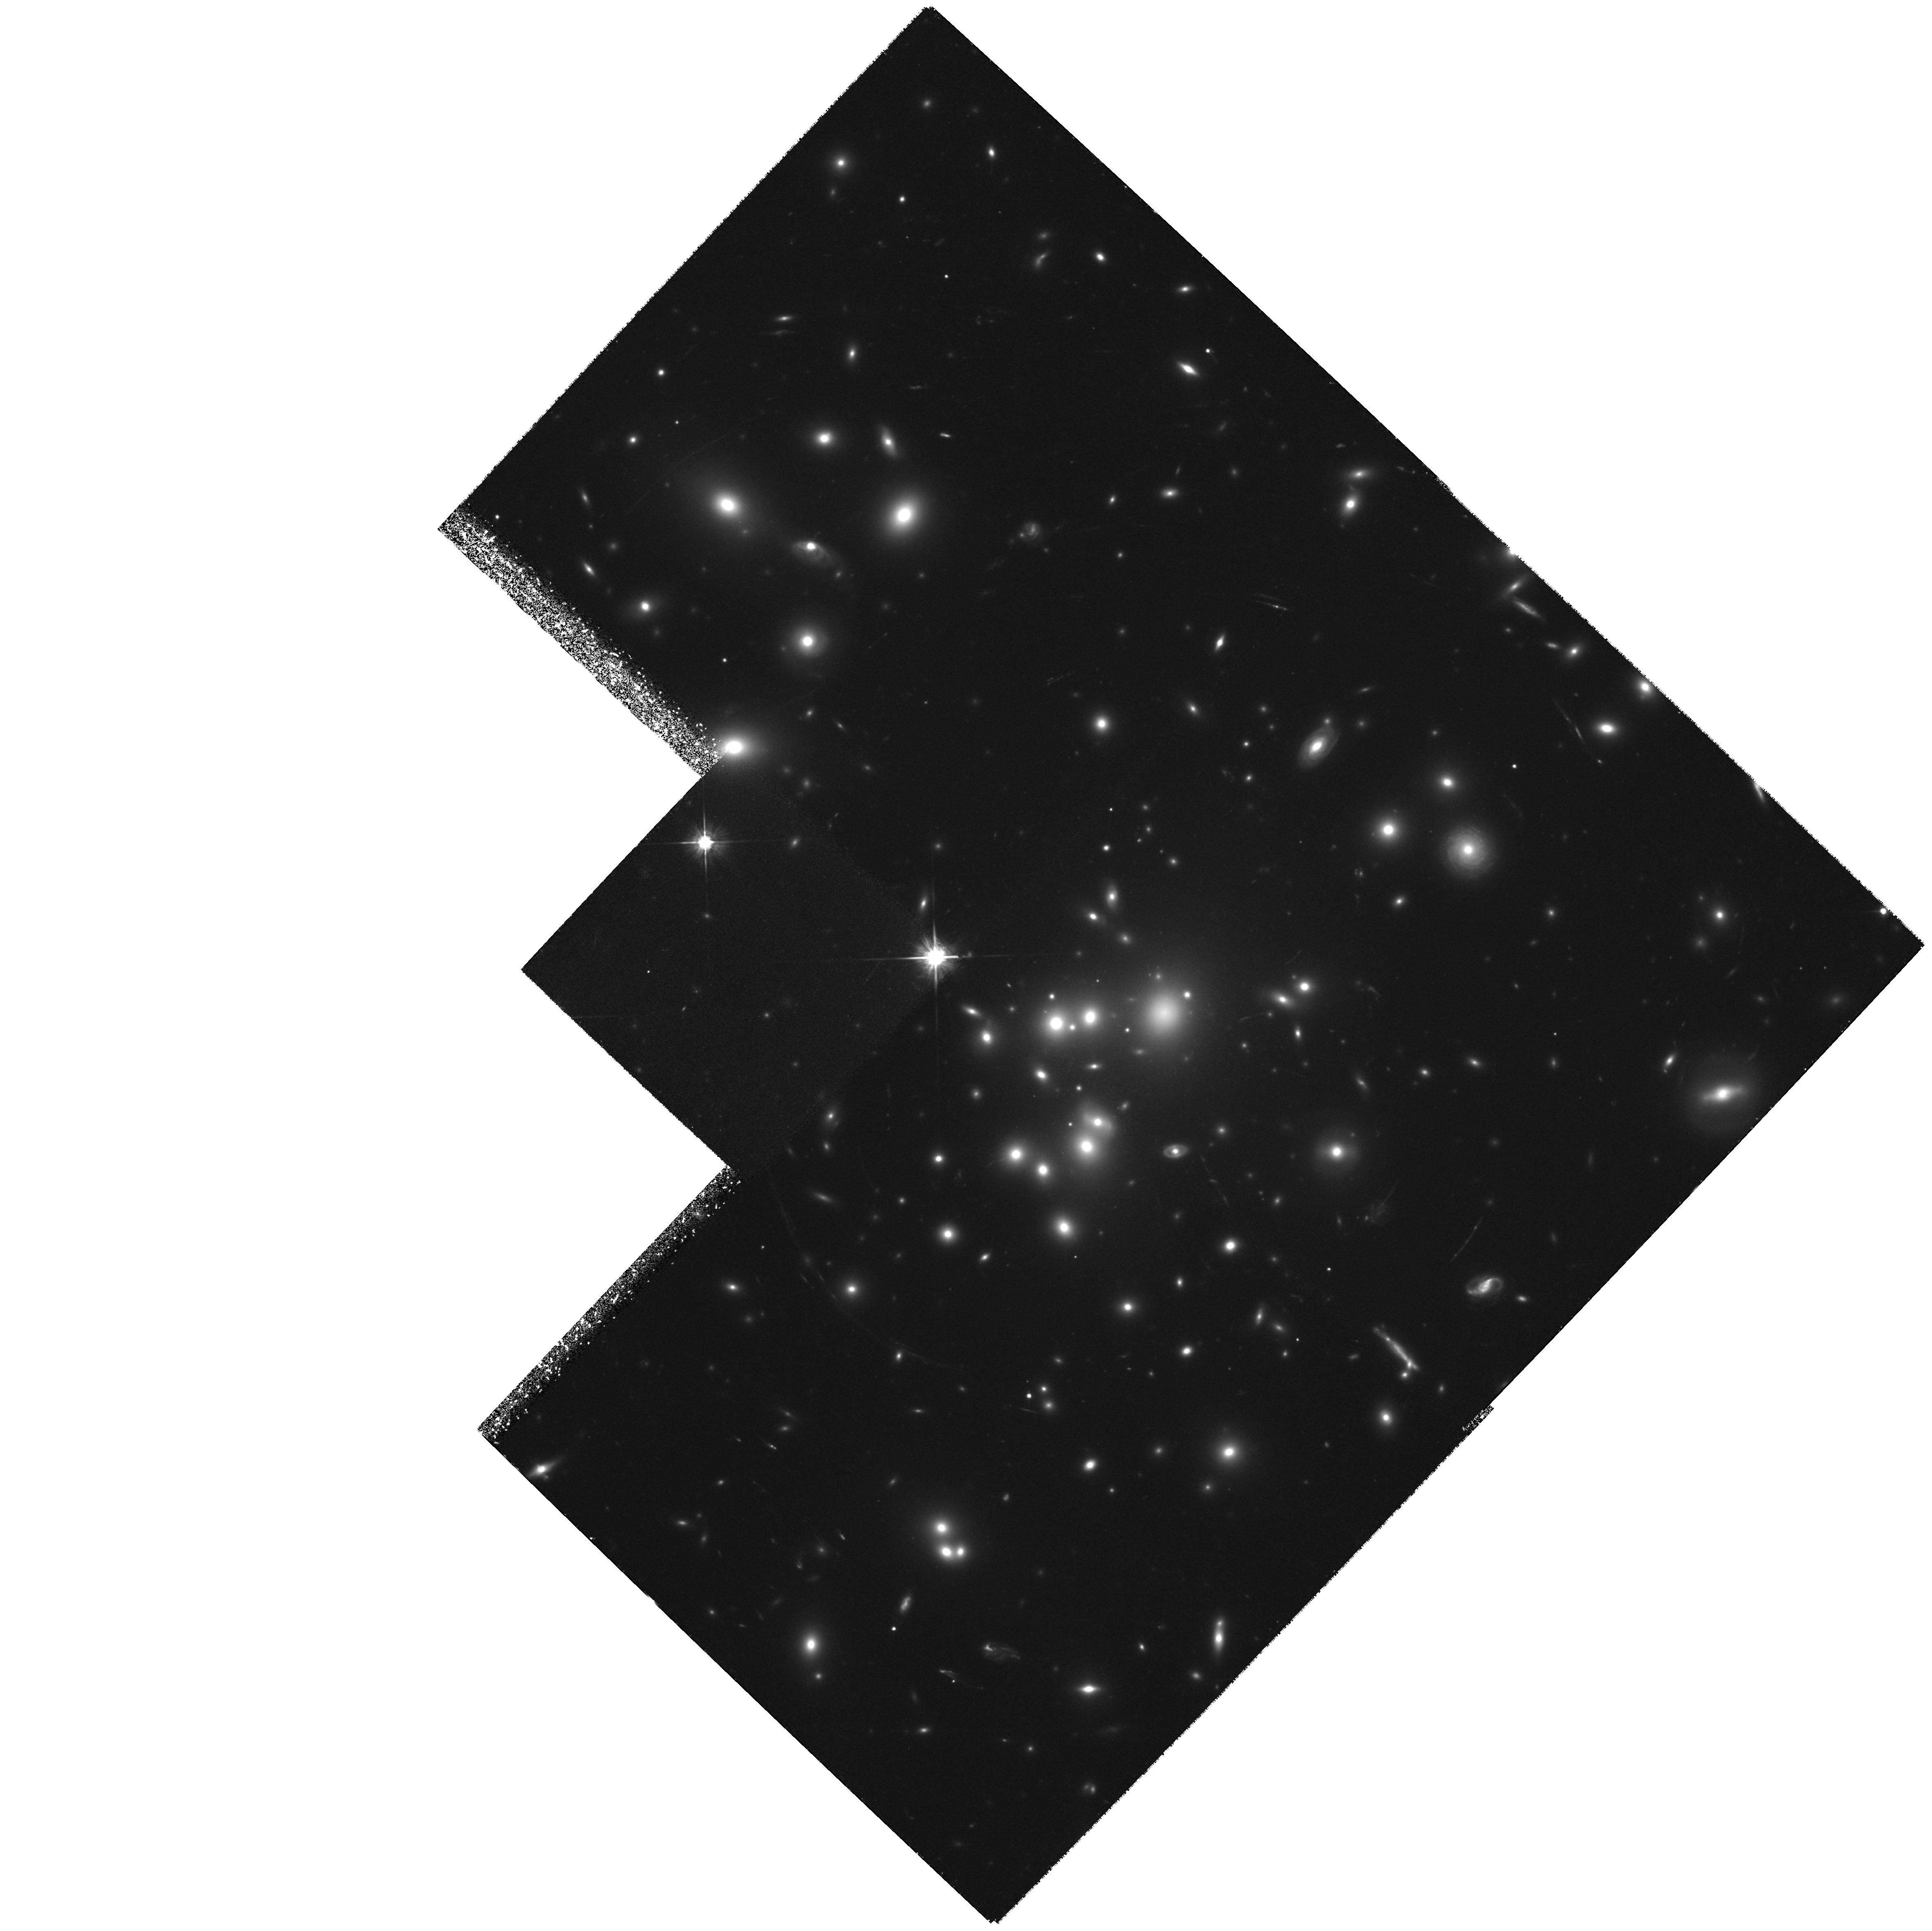
Target: ABELL1689
Instrument: WFPC2/PC
Filter: F555W
Exposure: 5.1 h
Observation ID: hst_6004_01_wfpc2_pc_f555w_u2w801

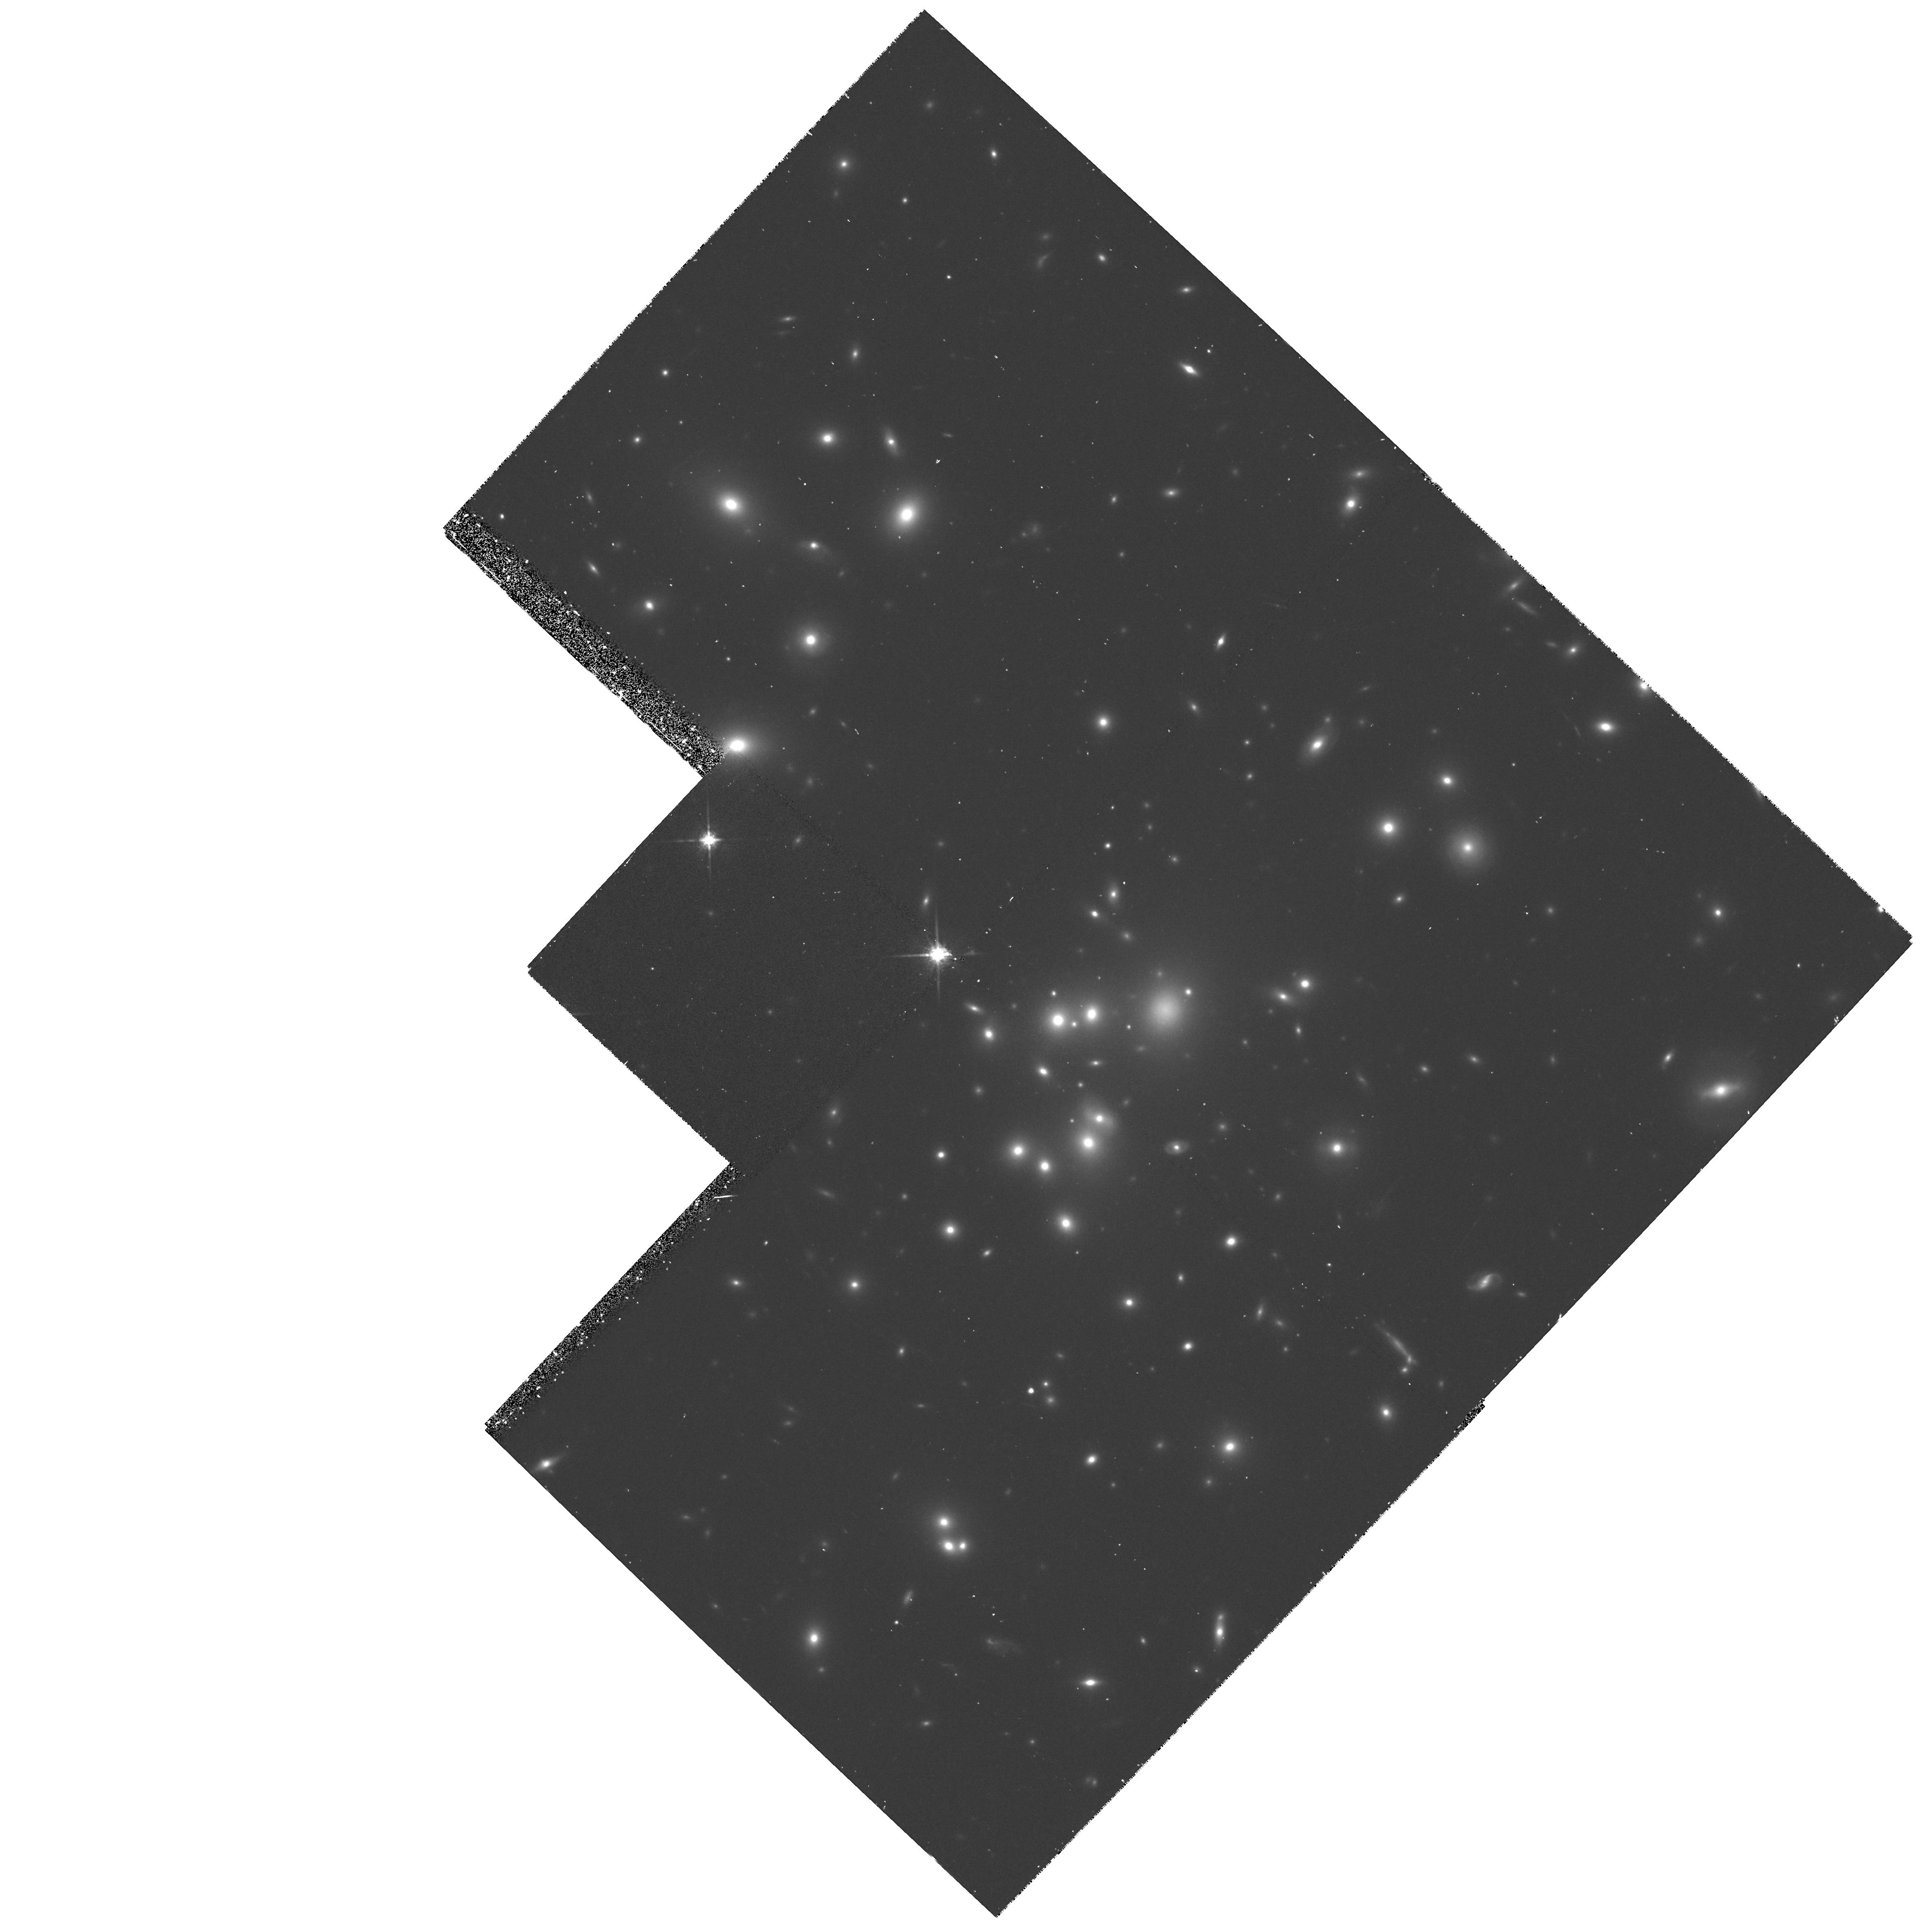
Target: ABELL1689
Instrument: WFPC2/PC
Filter: F814W
Exposure: 33 min
Observation ID: hst_6004_03_wfpc2_pc_f814w_u2w803

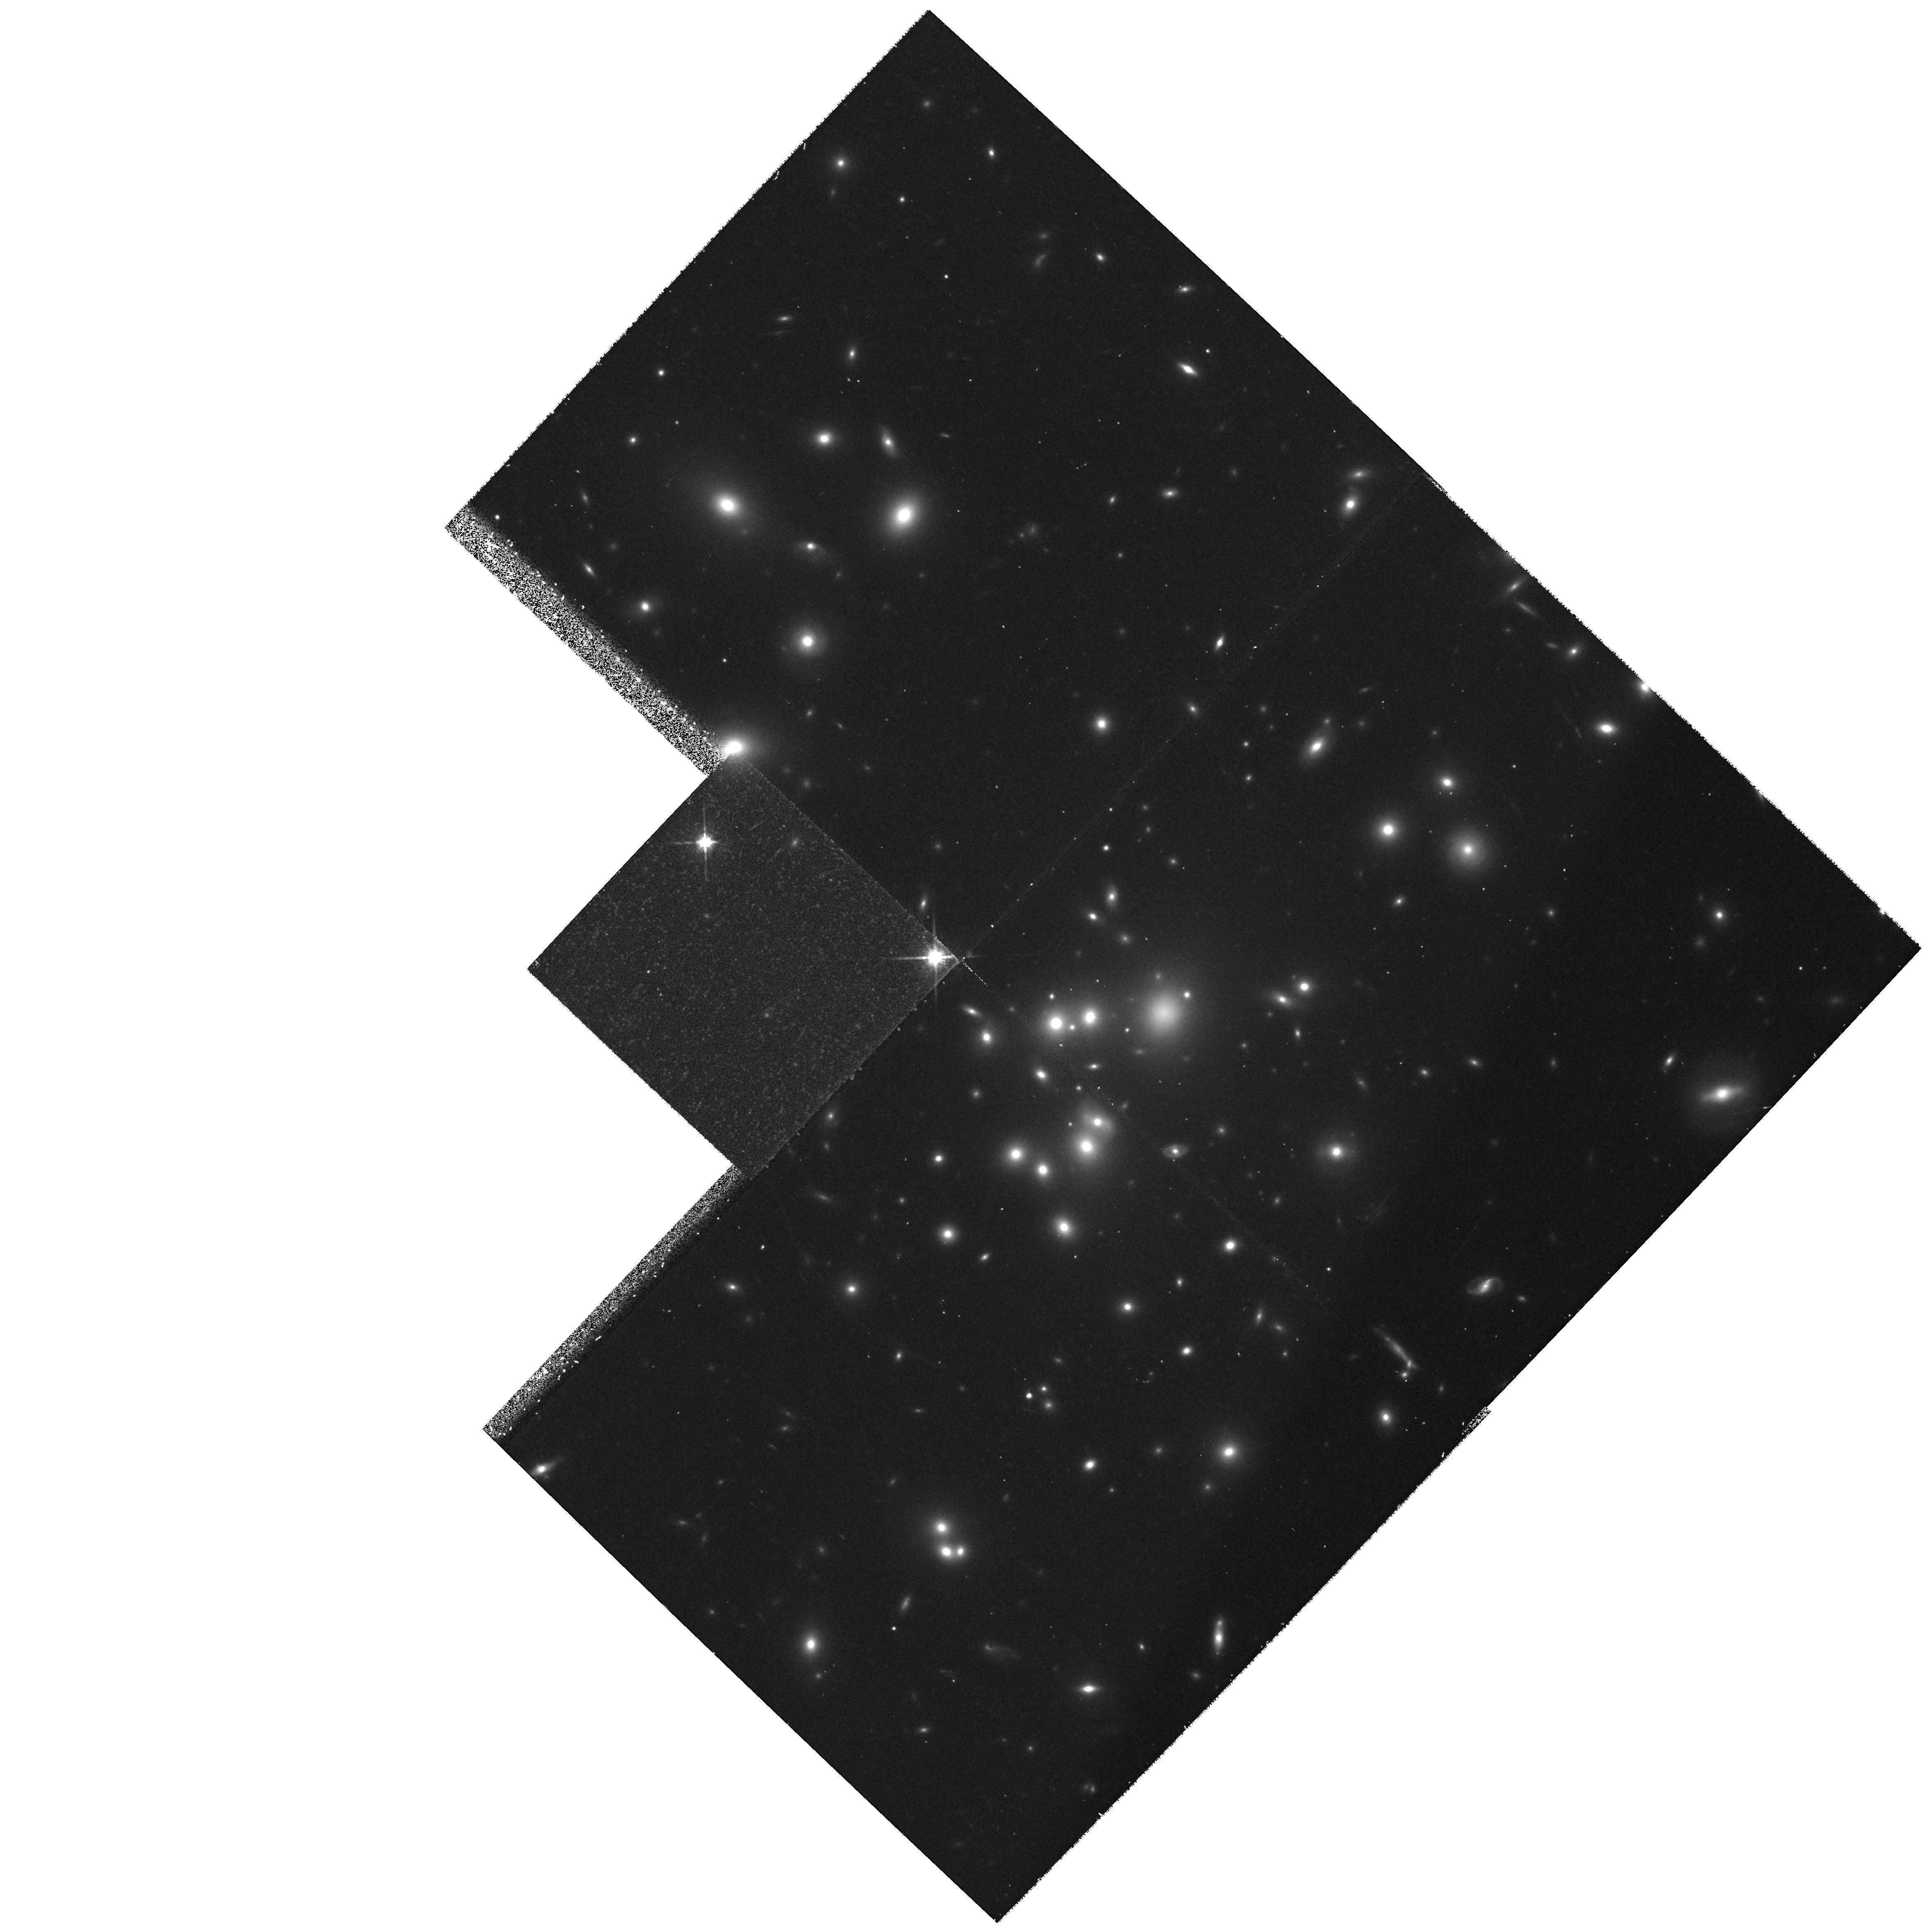
Target: ABELL1689
Instrument: WFPC2/PC
Filter: F814W
Exposure: 33 min
Observation ID: hst_6004_01_wfpc2_pc_f814w_u2w801

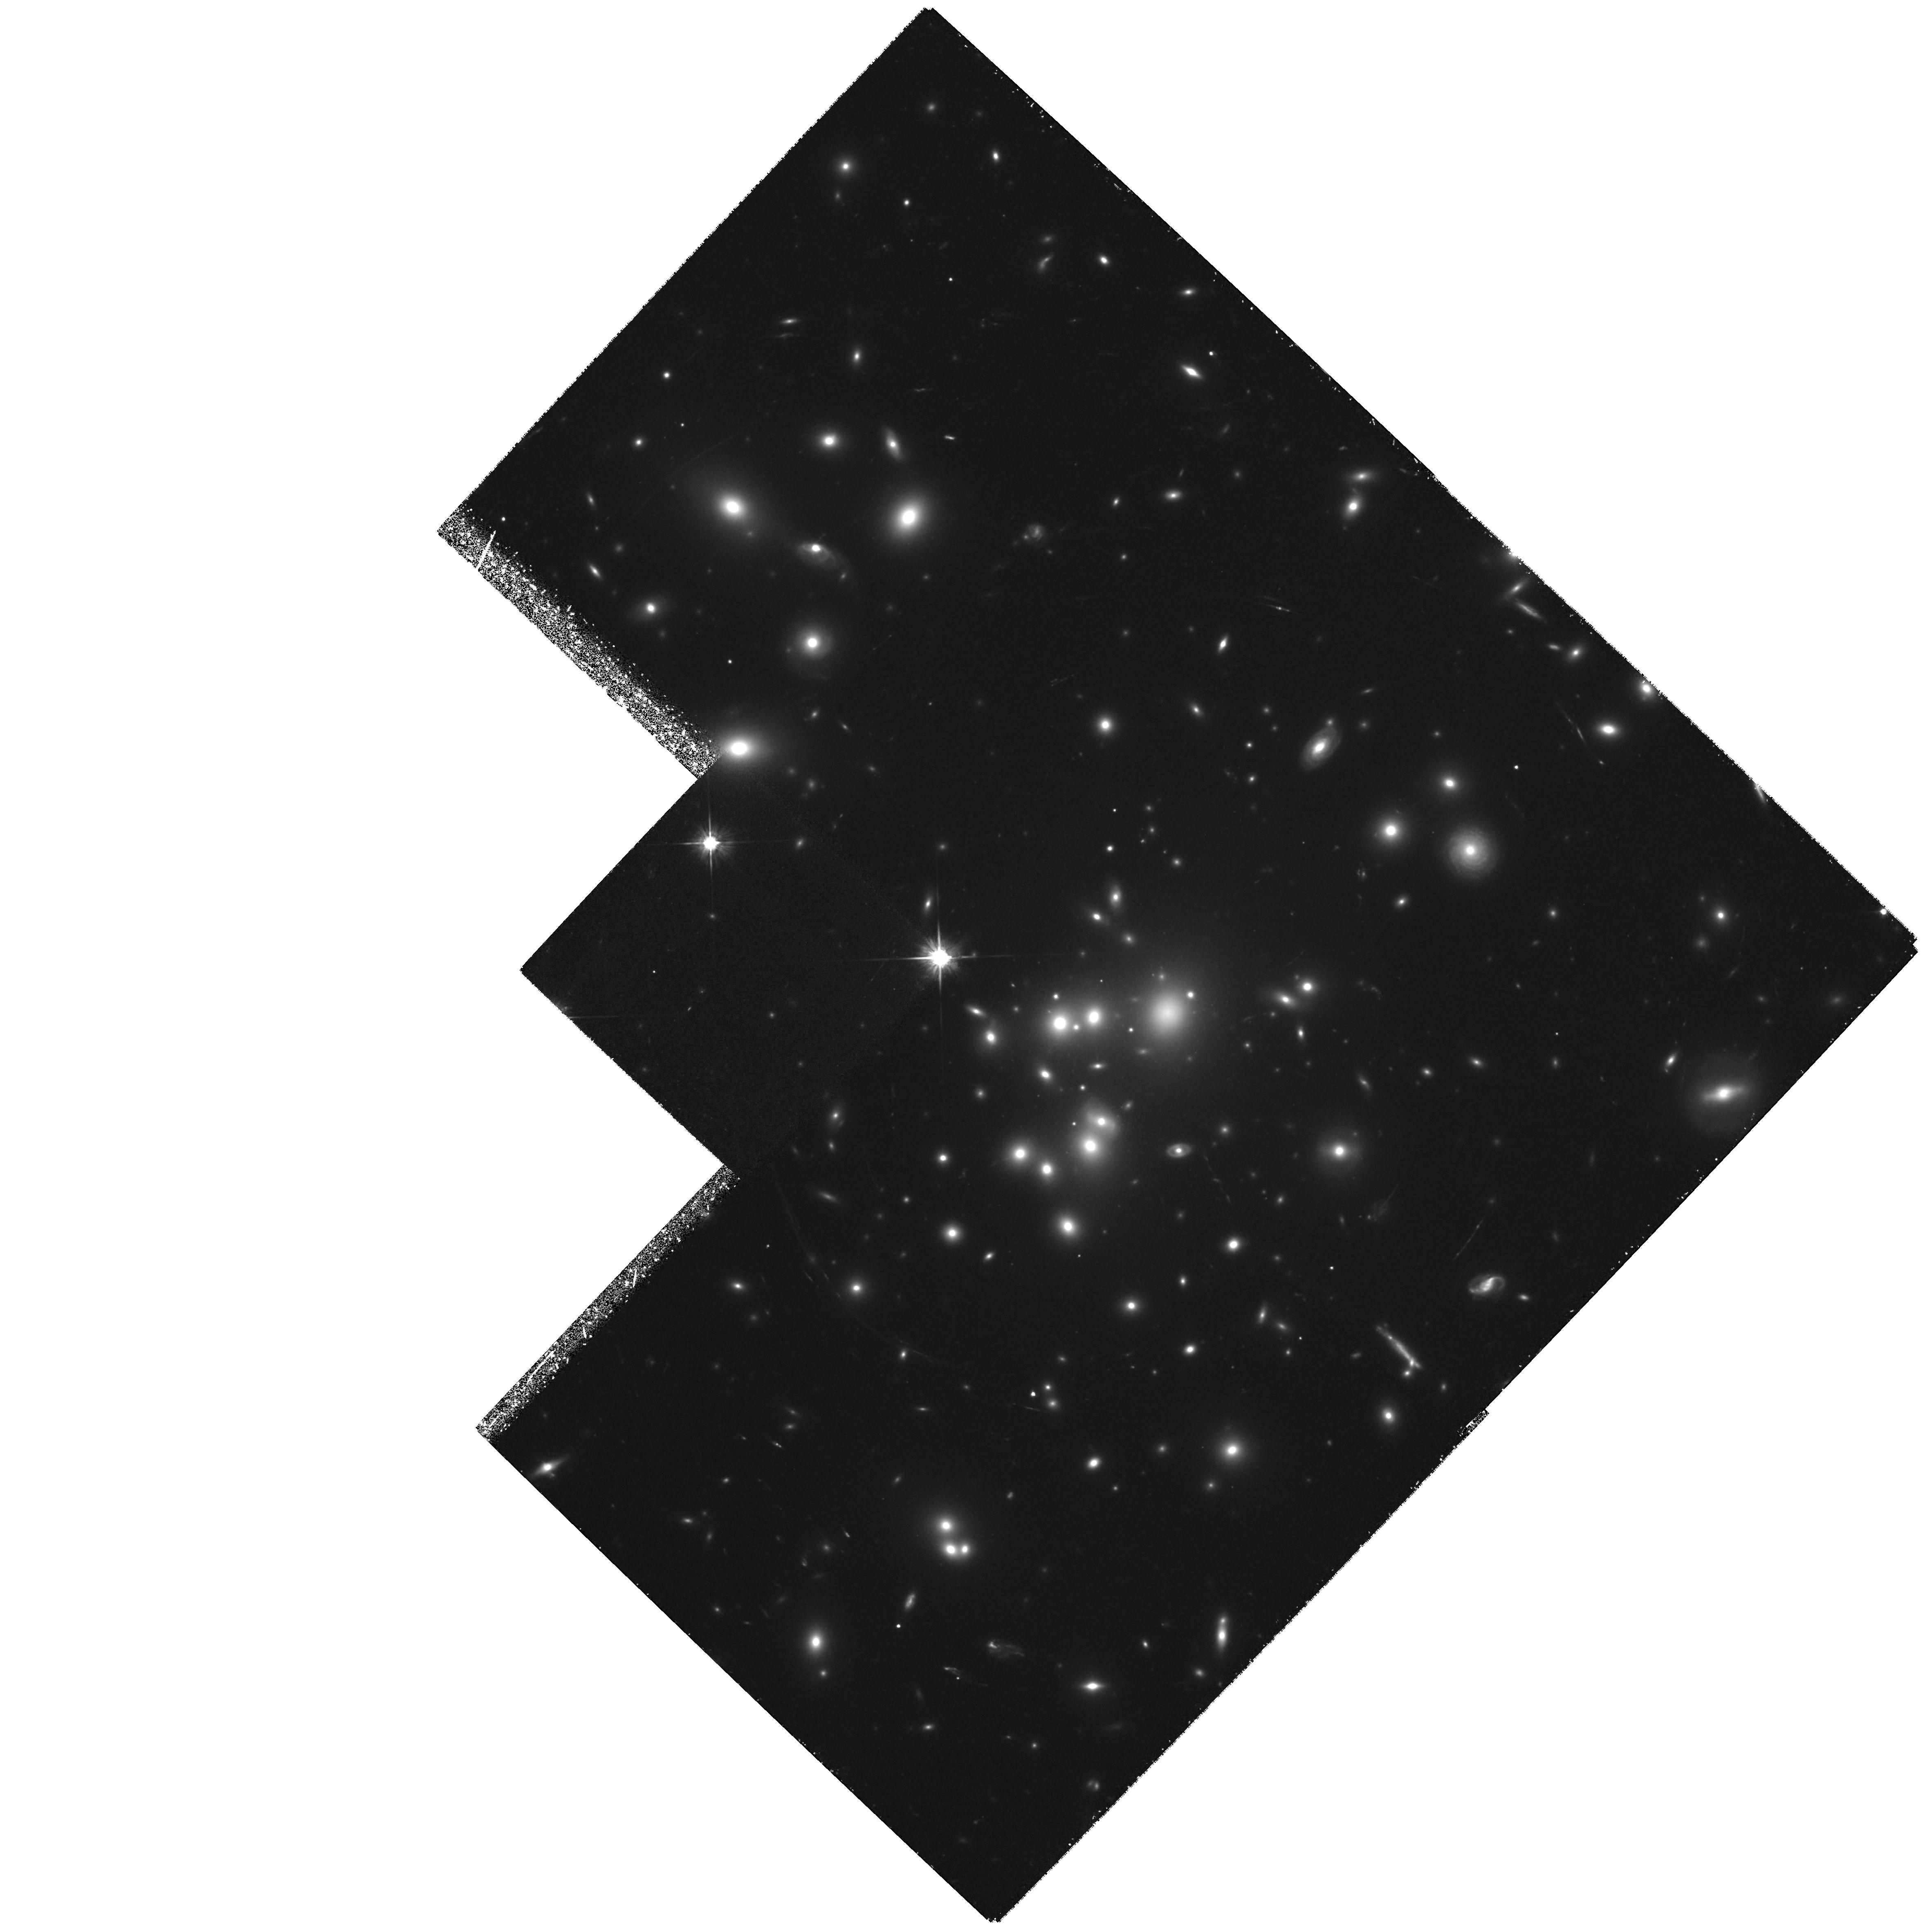
Target: ABELL1689
Instrument: WFPC2/PC
Filter: F555W
Exposure: 5.1 h
Observation ID: hst_6004_02_wfpc2_pc_f555w_u2w802

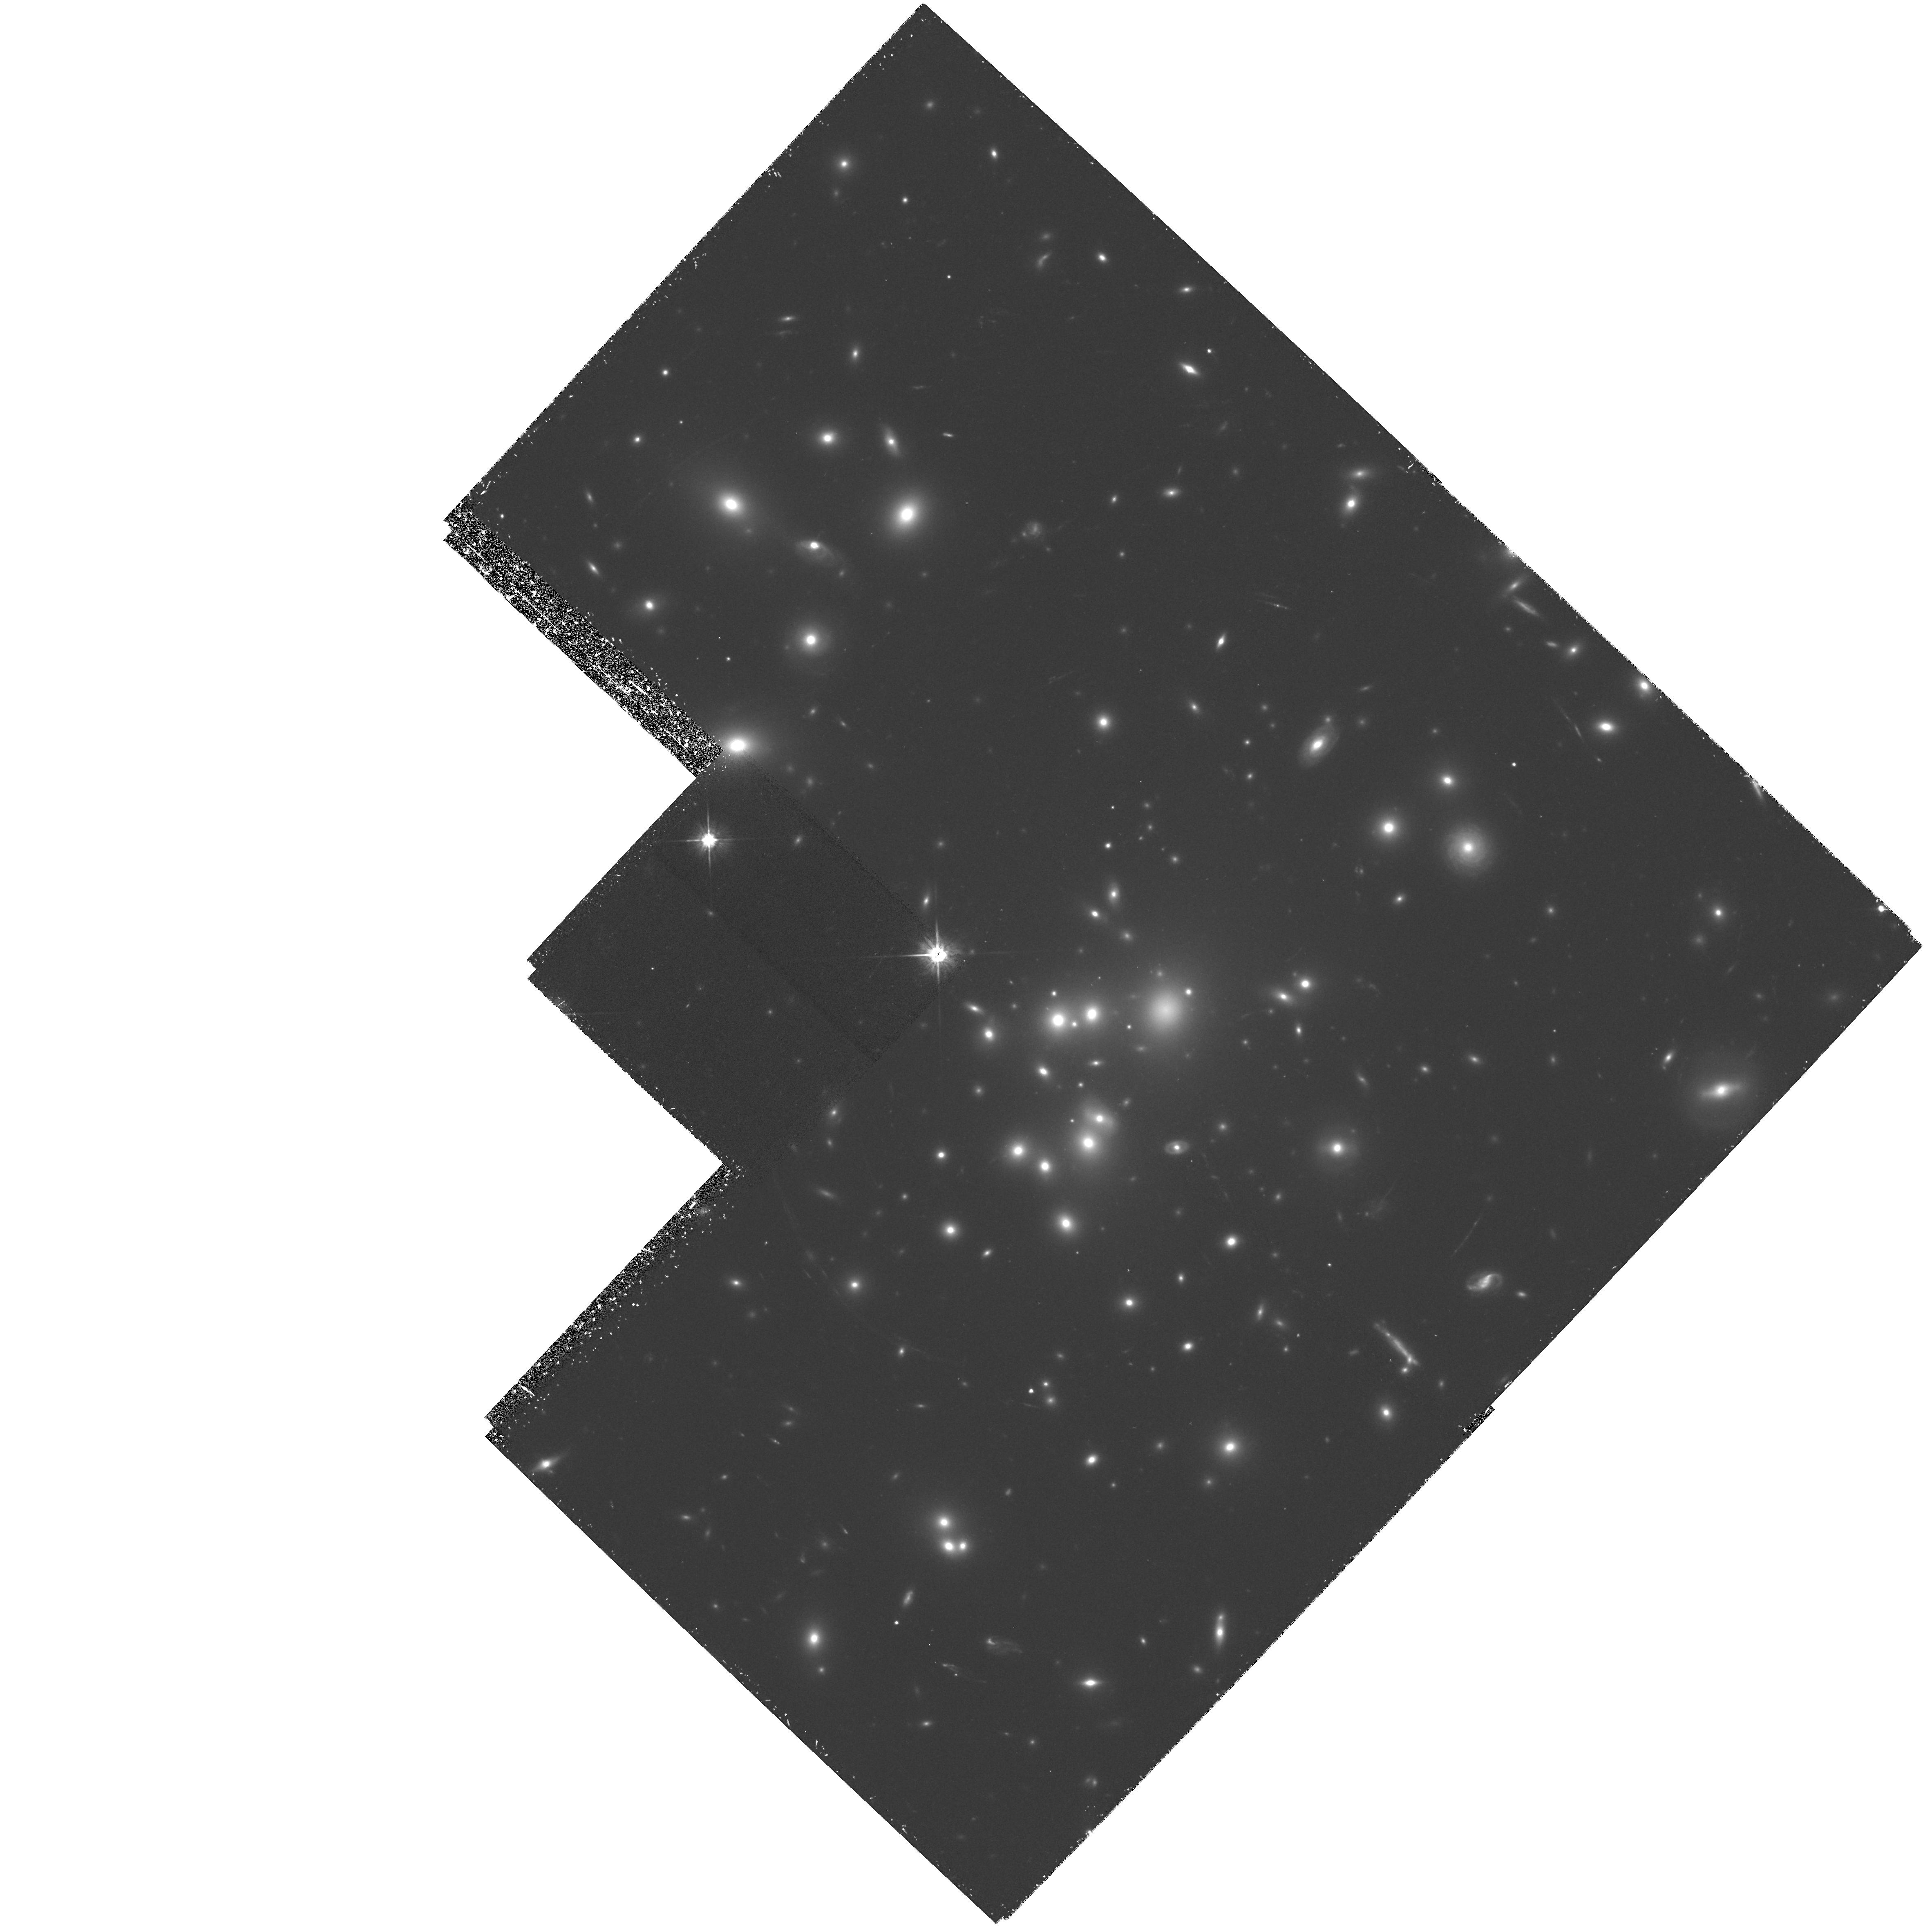
Target: ABELL1689
Instrument: WFPC2/PC
Filter: F555W
Exposure: 2.2 h
Observation ID: hst_6004_03_wfpc2_pc_f555w_u2w803

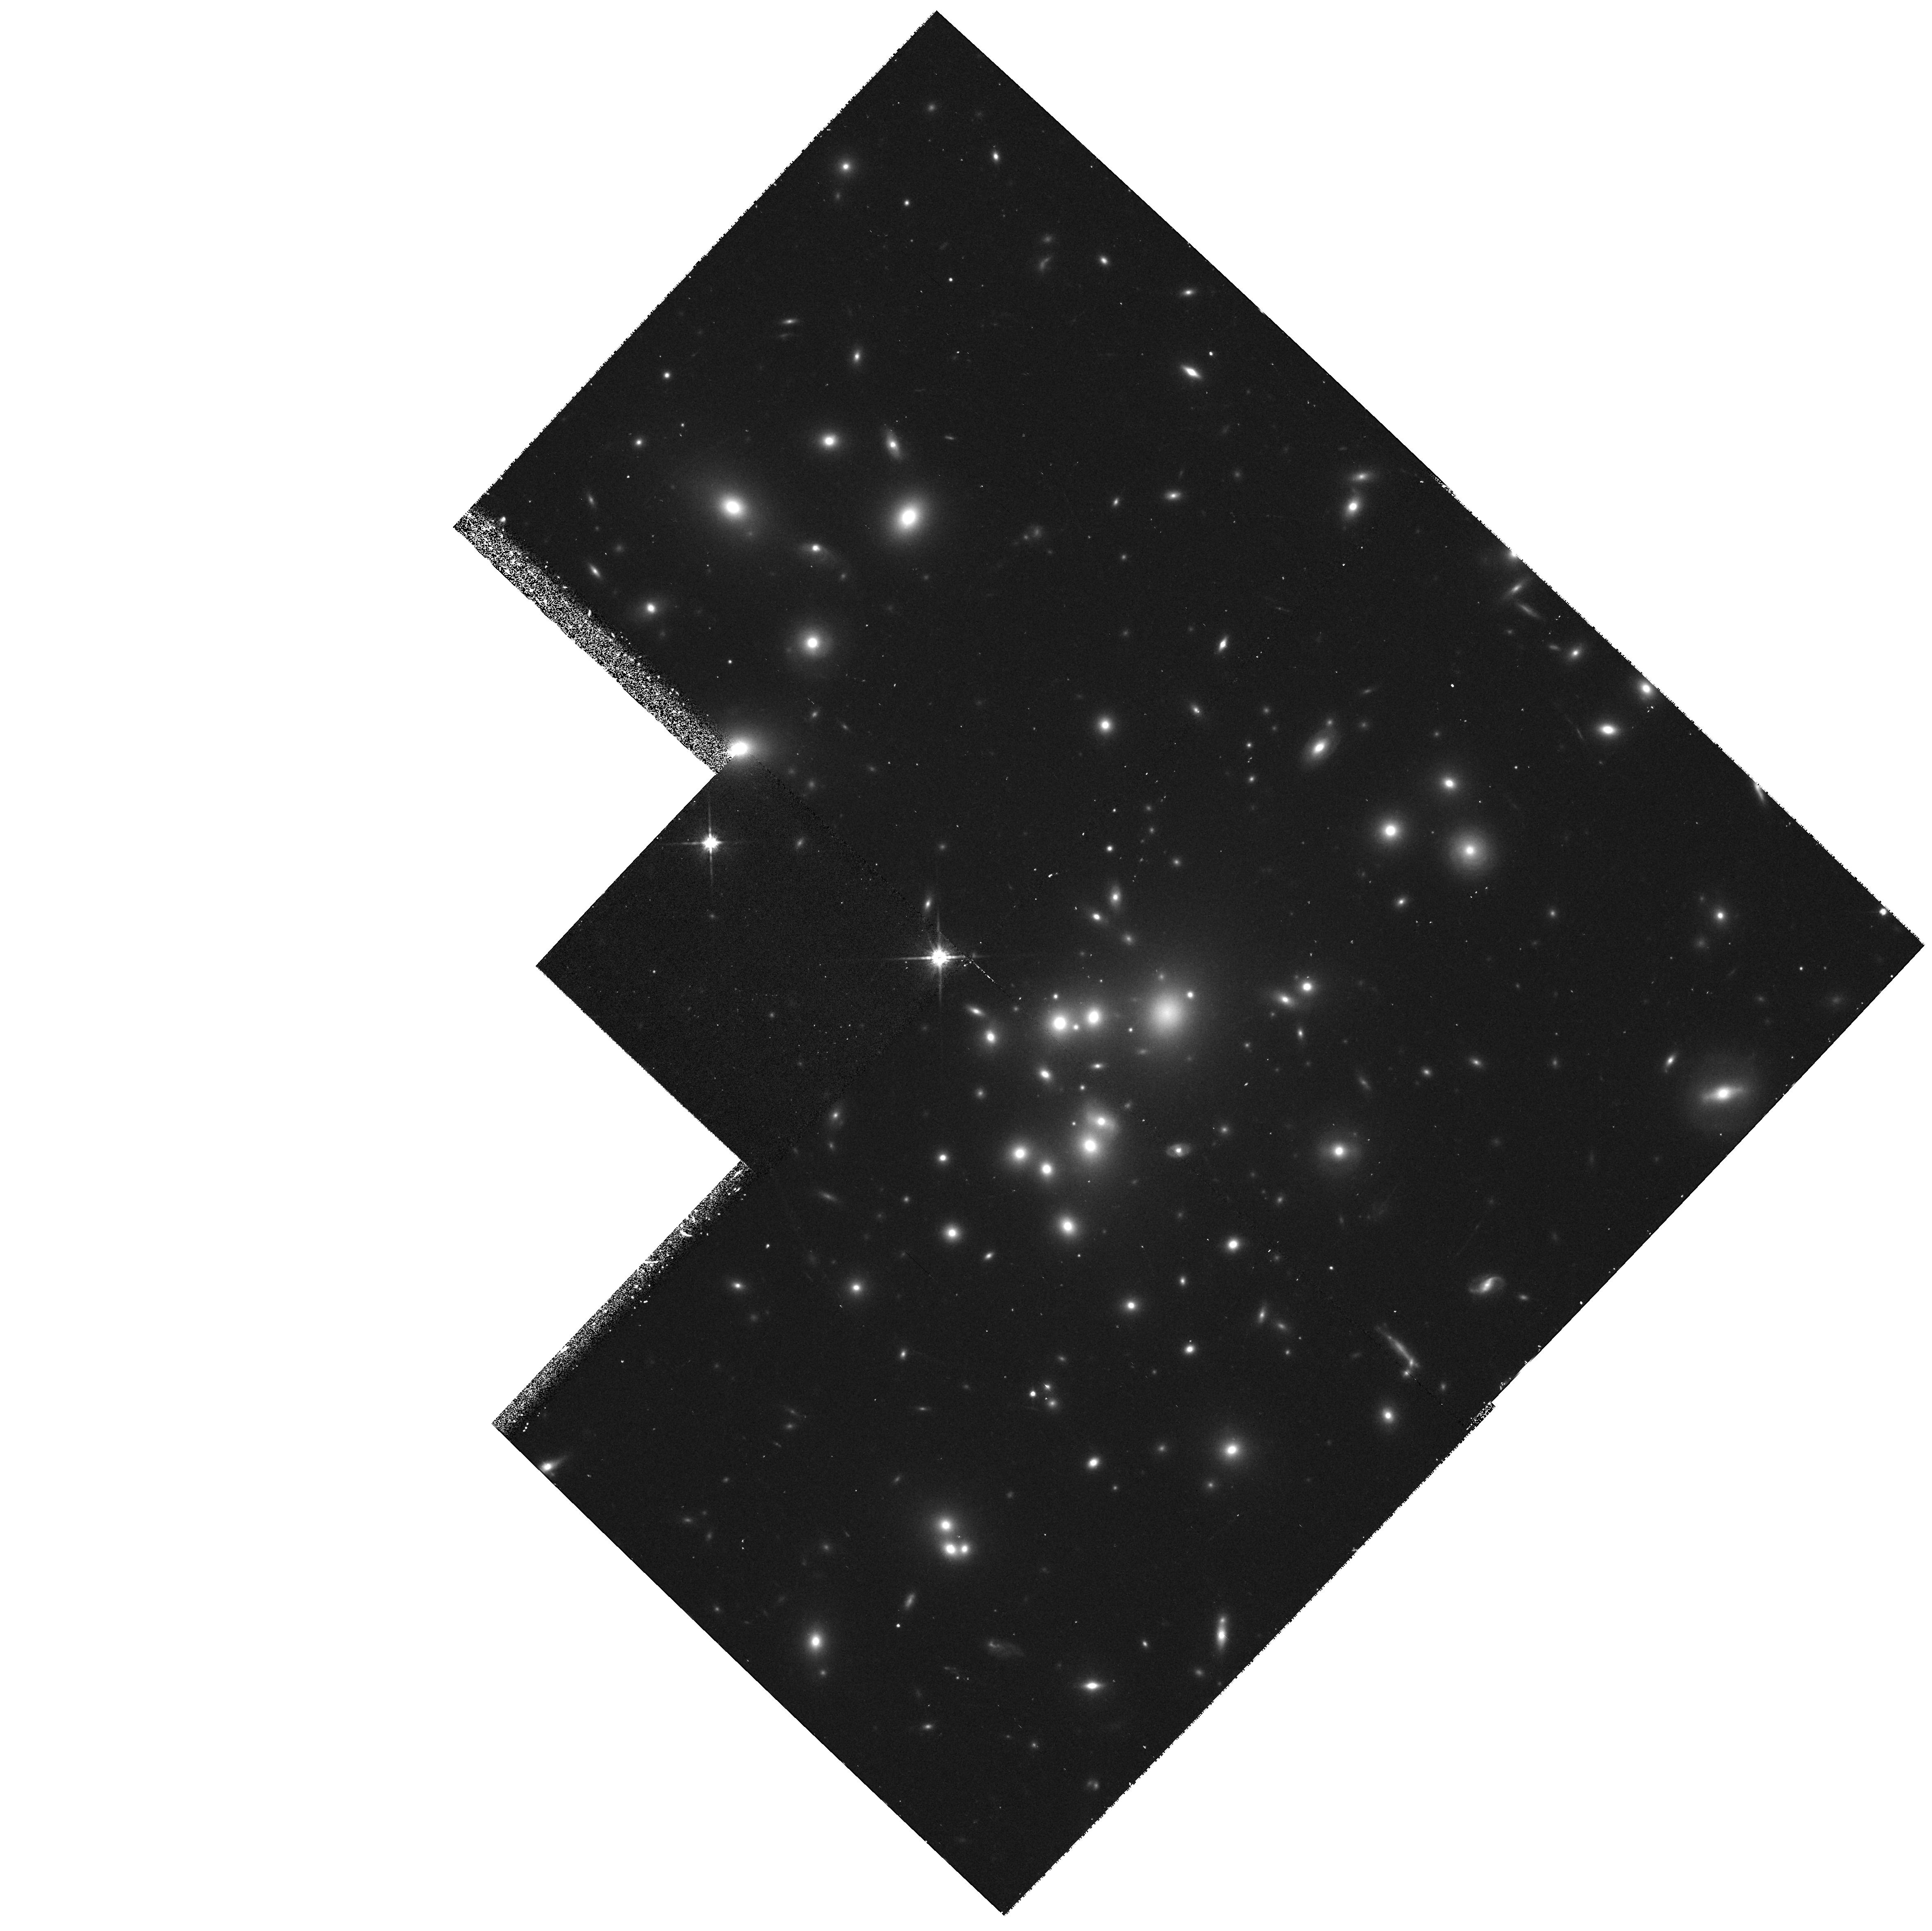
Target: ABELL1689
Instrument: WFPC2/PC
Filter: F814W
Exposure: 33 min
Observation ID: hst_6004_02_wfpc2_pc_f814w_u2w802

Direct Measurement of The Mass Distribution in the Rich Cluster Abell 1689 (PI: Tyson, J. Anthony)

We propose to obtain a map of the mass, including the dark matter, in the core of the richest galaxy cluster, Abell 1689 at z=0.18. The only way to do this is to take very deep images of the cluster and measure the gravitational lens distortion of the blue background galaxy population. The confirmation of distortions in the lensed background galaxies inferred from very deep ground-based observations will allow us to produce a high quality map of the cluster mass distribution over a range of scales from 10 kpc to 1 Mpc, revealing the nature of the non-singular mass core. The detailed shape of this mass core inside 100 kpc will contain information on the nature of the dark matter and the scenario for sub-structure formation in clusters of galaxies. Background galaxies in the range B=24-- 26 are very compact (r<0.5 arcsec) and, in order to constrain lens models, it is essential to measure both the width and the length of the distorted galaxies---accurate width measurement is virtually impossible with ground-based resolution.